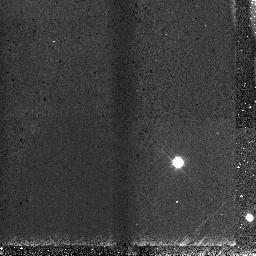
Target: WASP-3. Instrument: NICMOS/NIC3. Filter: F108N. Exposure: 2 min. Observation ID: nb0003020

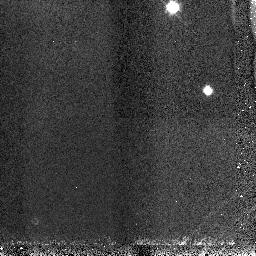
Target: WASP-3. Instrument: NICMOS/NIC3. Filter: F113N. Exposure: 2 min. Observation ID: nb0002030

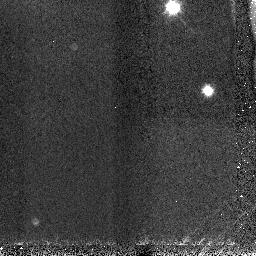
Target: WASP-3. Instrument: NICMOS/NIC3. Filter: F166N. Exposure: 2 min. Observation ID: nb0001020

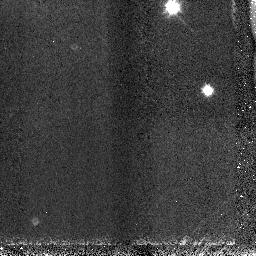
Target: WASP-3. Instrument: NICMOS/NIC3. Filter: F166N. Exposure: 2 min. Observation ID: nb0002020

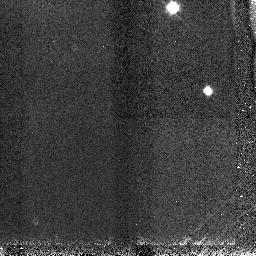
Target: WASP-3. Instrument: NICMOS/NIC3. Filter: F113N. Exposure: 2 min. Observation ID: nb0001030

The first direct detection of an extrasolar planetary stratosphere? (PI: Haswell, Carole A.)

We request NICMOS grism spectroscopy to observe the transit of WASP-3b. This newly discovered planet is the hottest nearby planet discovered so far. The atmosphere is predicted to be so hot that TiO and VO remain in the gas phase, creating a hot, strongly absorbing stratosphere. This molecular absorption will cause a 6% enhancement in the transit depth at 0.8 microns, compared to that at 1.3 microns. NICMOS/G096 and NICMOS/G141 observations will therefore provide a straightforward test of the hot stratosphere hypothesis. The HST observations will provide a precisely determined radius measurement. This is required to drive advances in theories of planetary formation, evolution, and atmospheric physics and chemistry. The atmospheric TiO and VO absorption is predicted to cause an anomalously high IR brightness temperature for the planet. We need HST's direct test of the hot stratosphere hypothesis promptly to enable appropriate cold-Spitzer observations to be planned and interpreted. Spitzer is likely to exhaust its cryogens before these observations could be scheduled via the cycle 17 GO process.